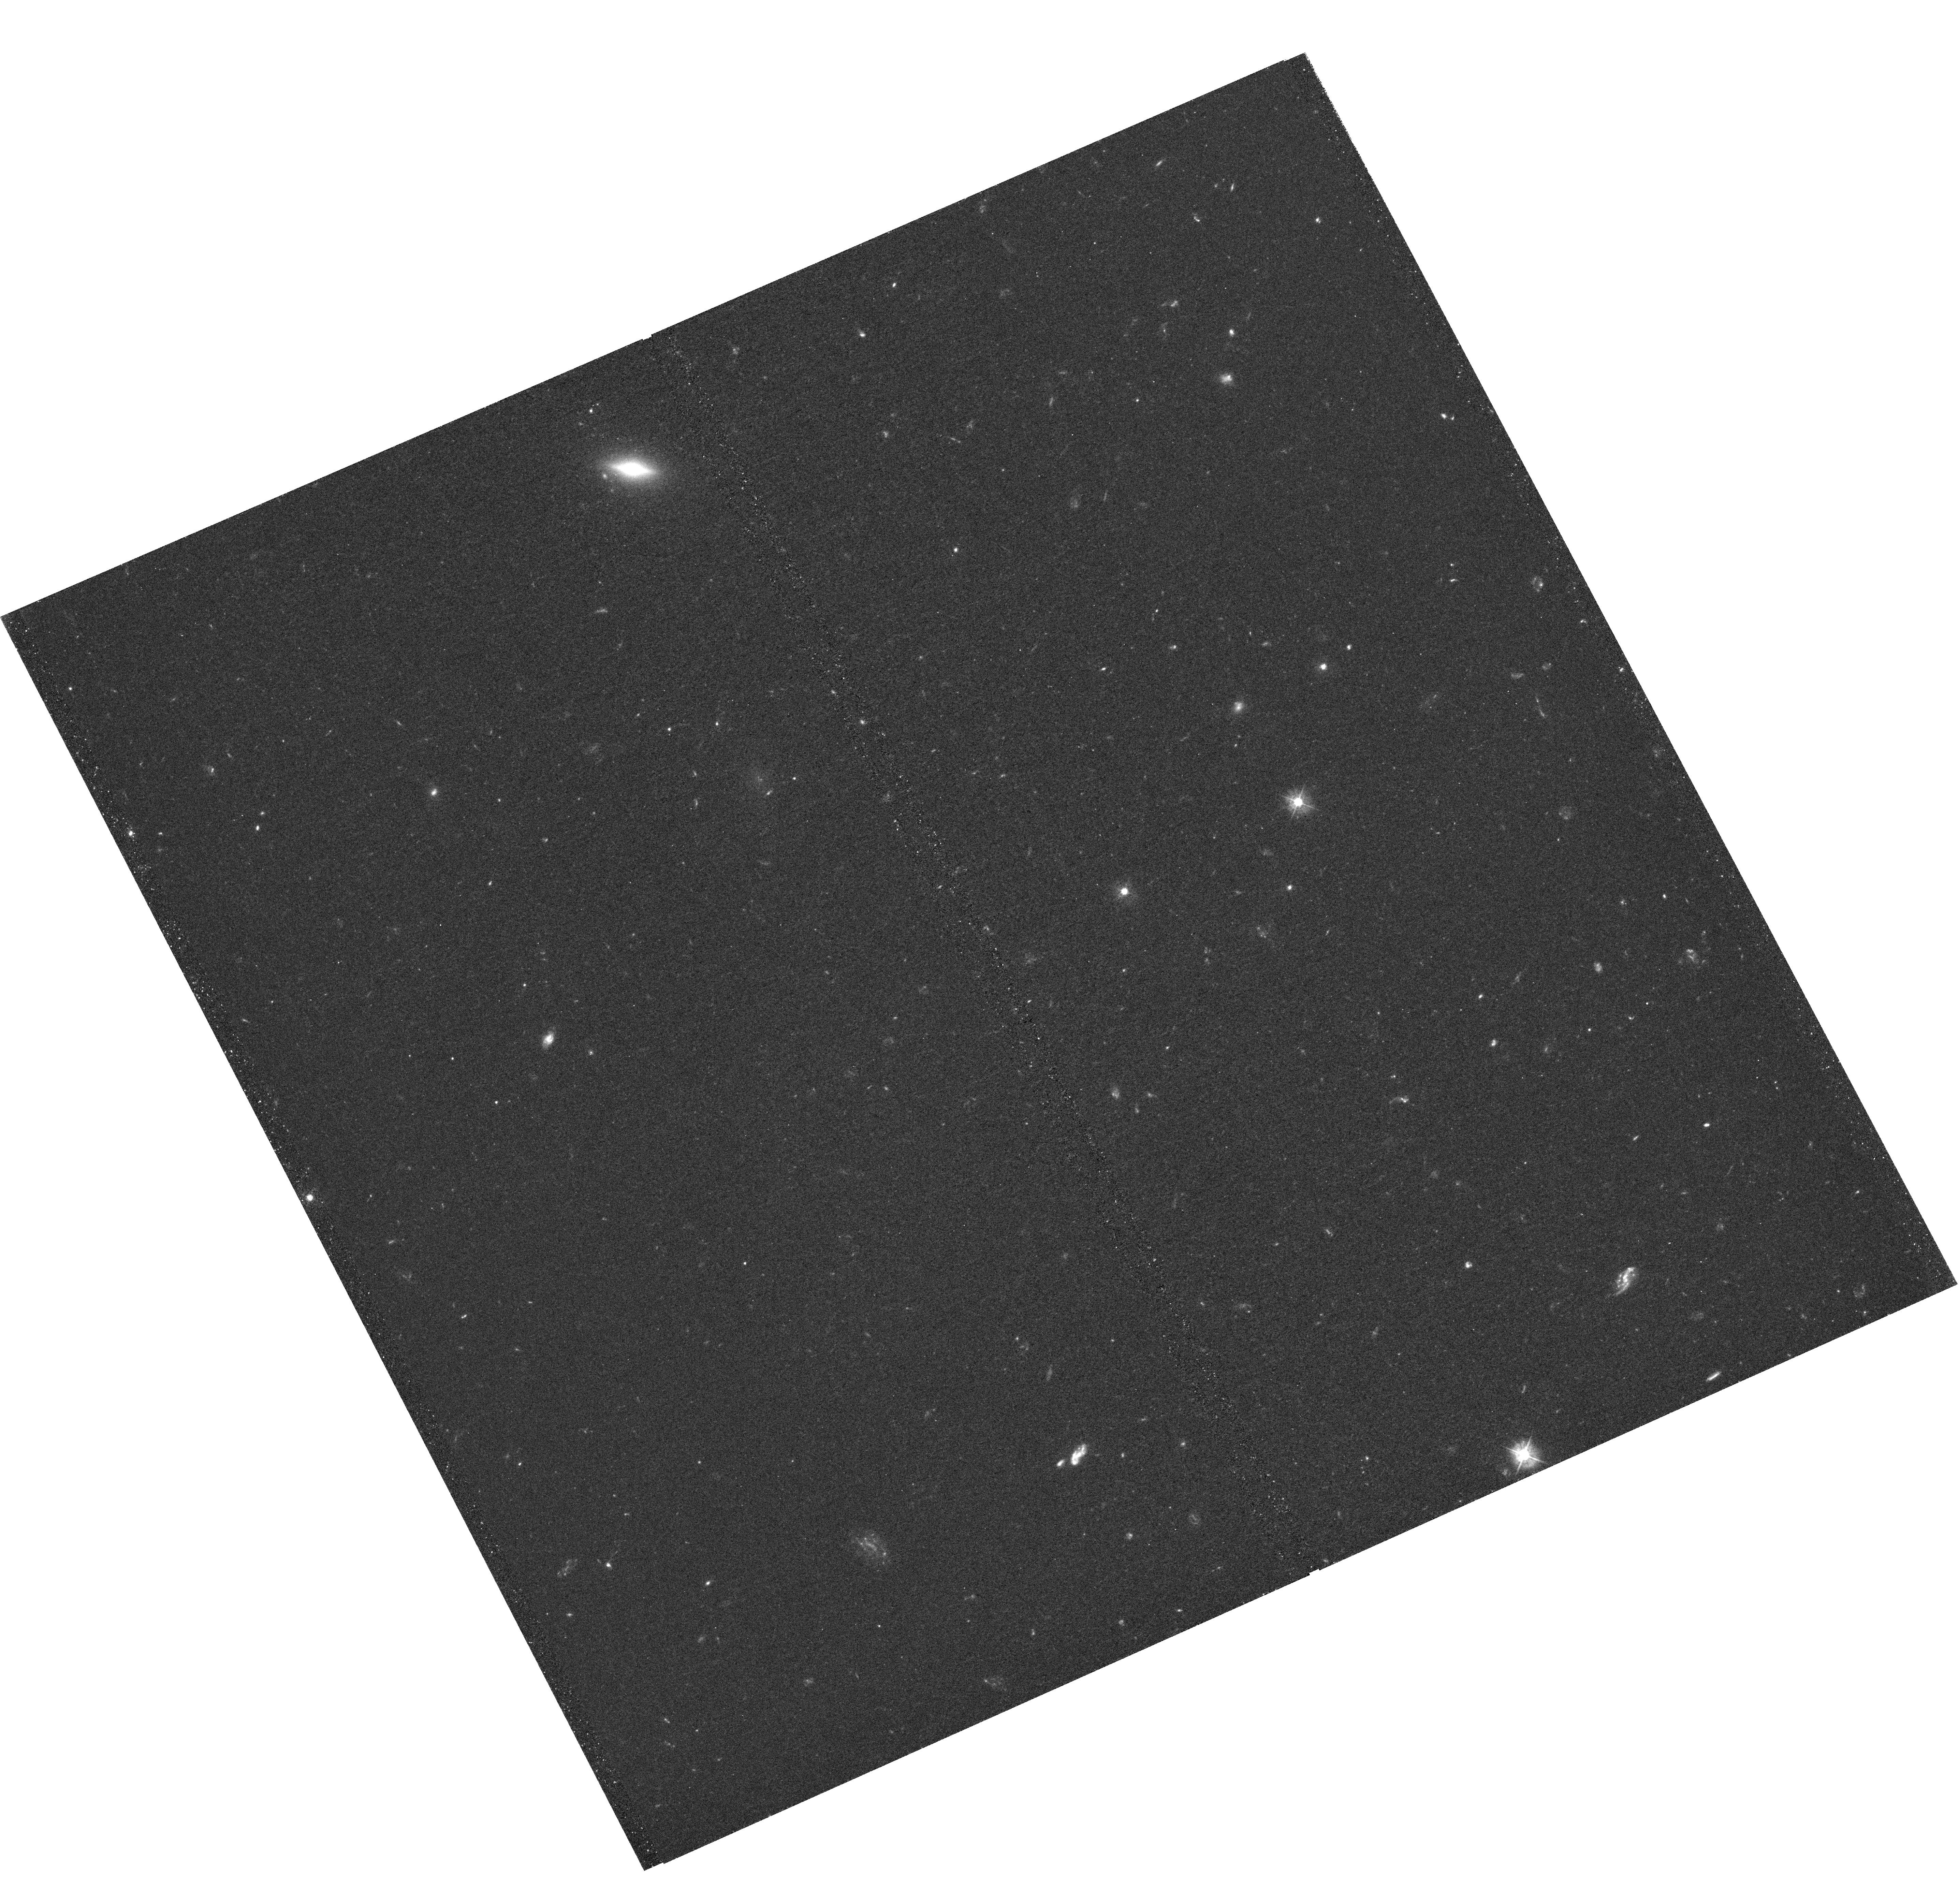
Target: EG1
Instrument: WFC3/UVIS
Filter: F390W
Exposure: 2.3 h
Observation ID: hst_14160_03_wfc3_uvis_f390w_icwa03

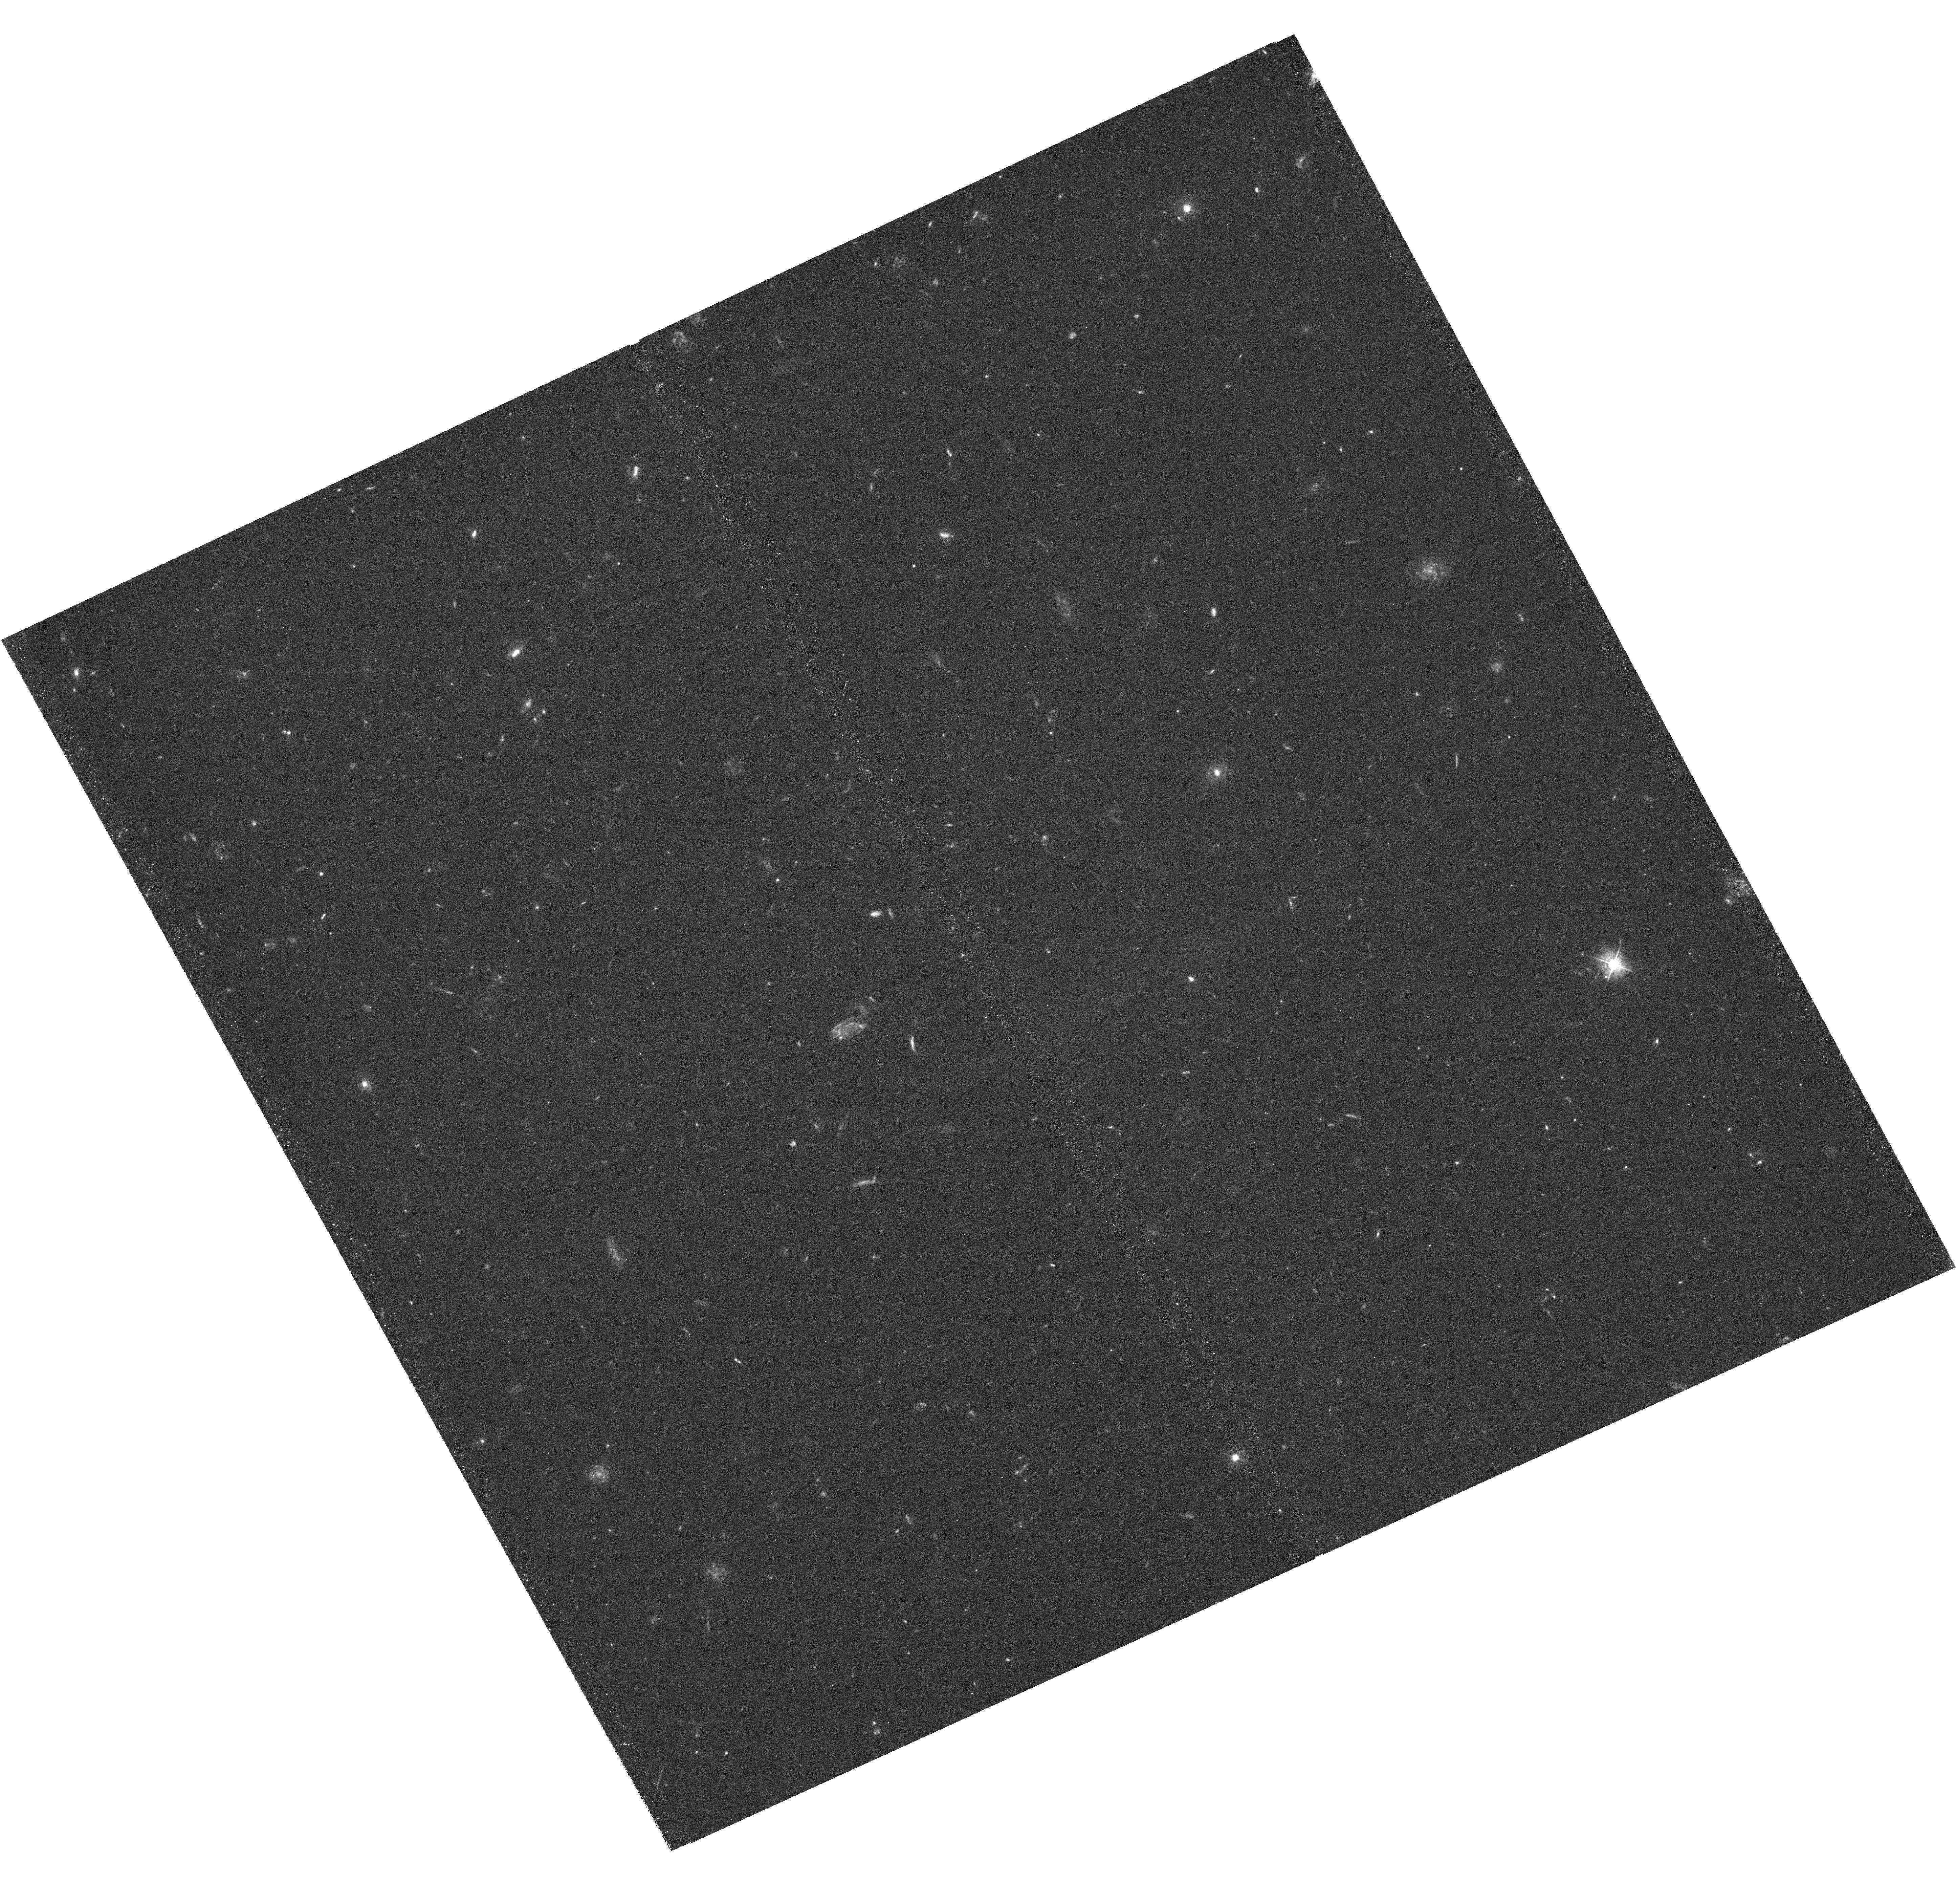
Target: EG2
Instrument: WFC3/UVIS
Filter: F390W
Exposure: 2.5 h
Observation ID: hst_14160_06_wfc3_uvis_f390w_icwa06

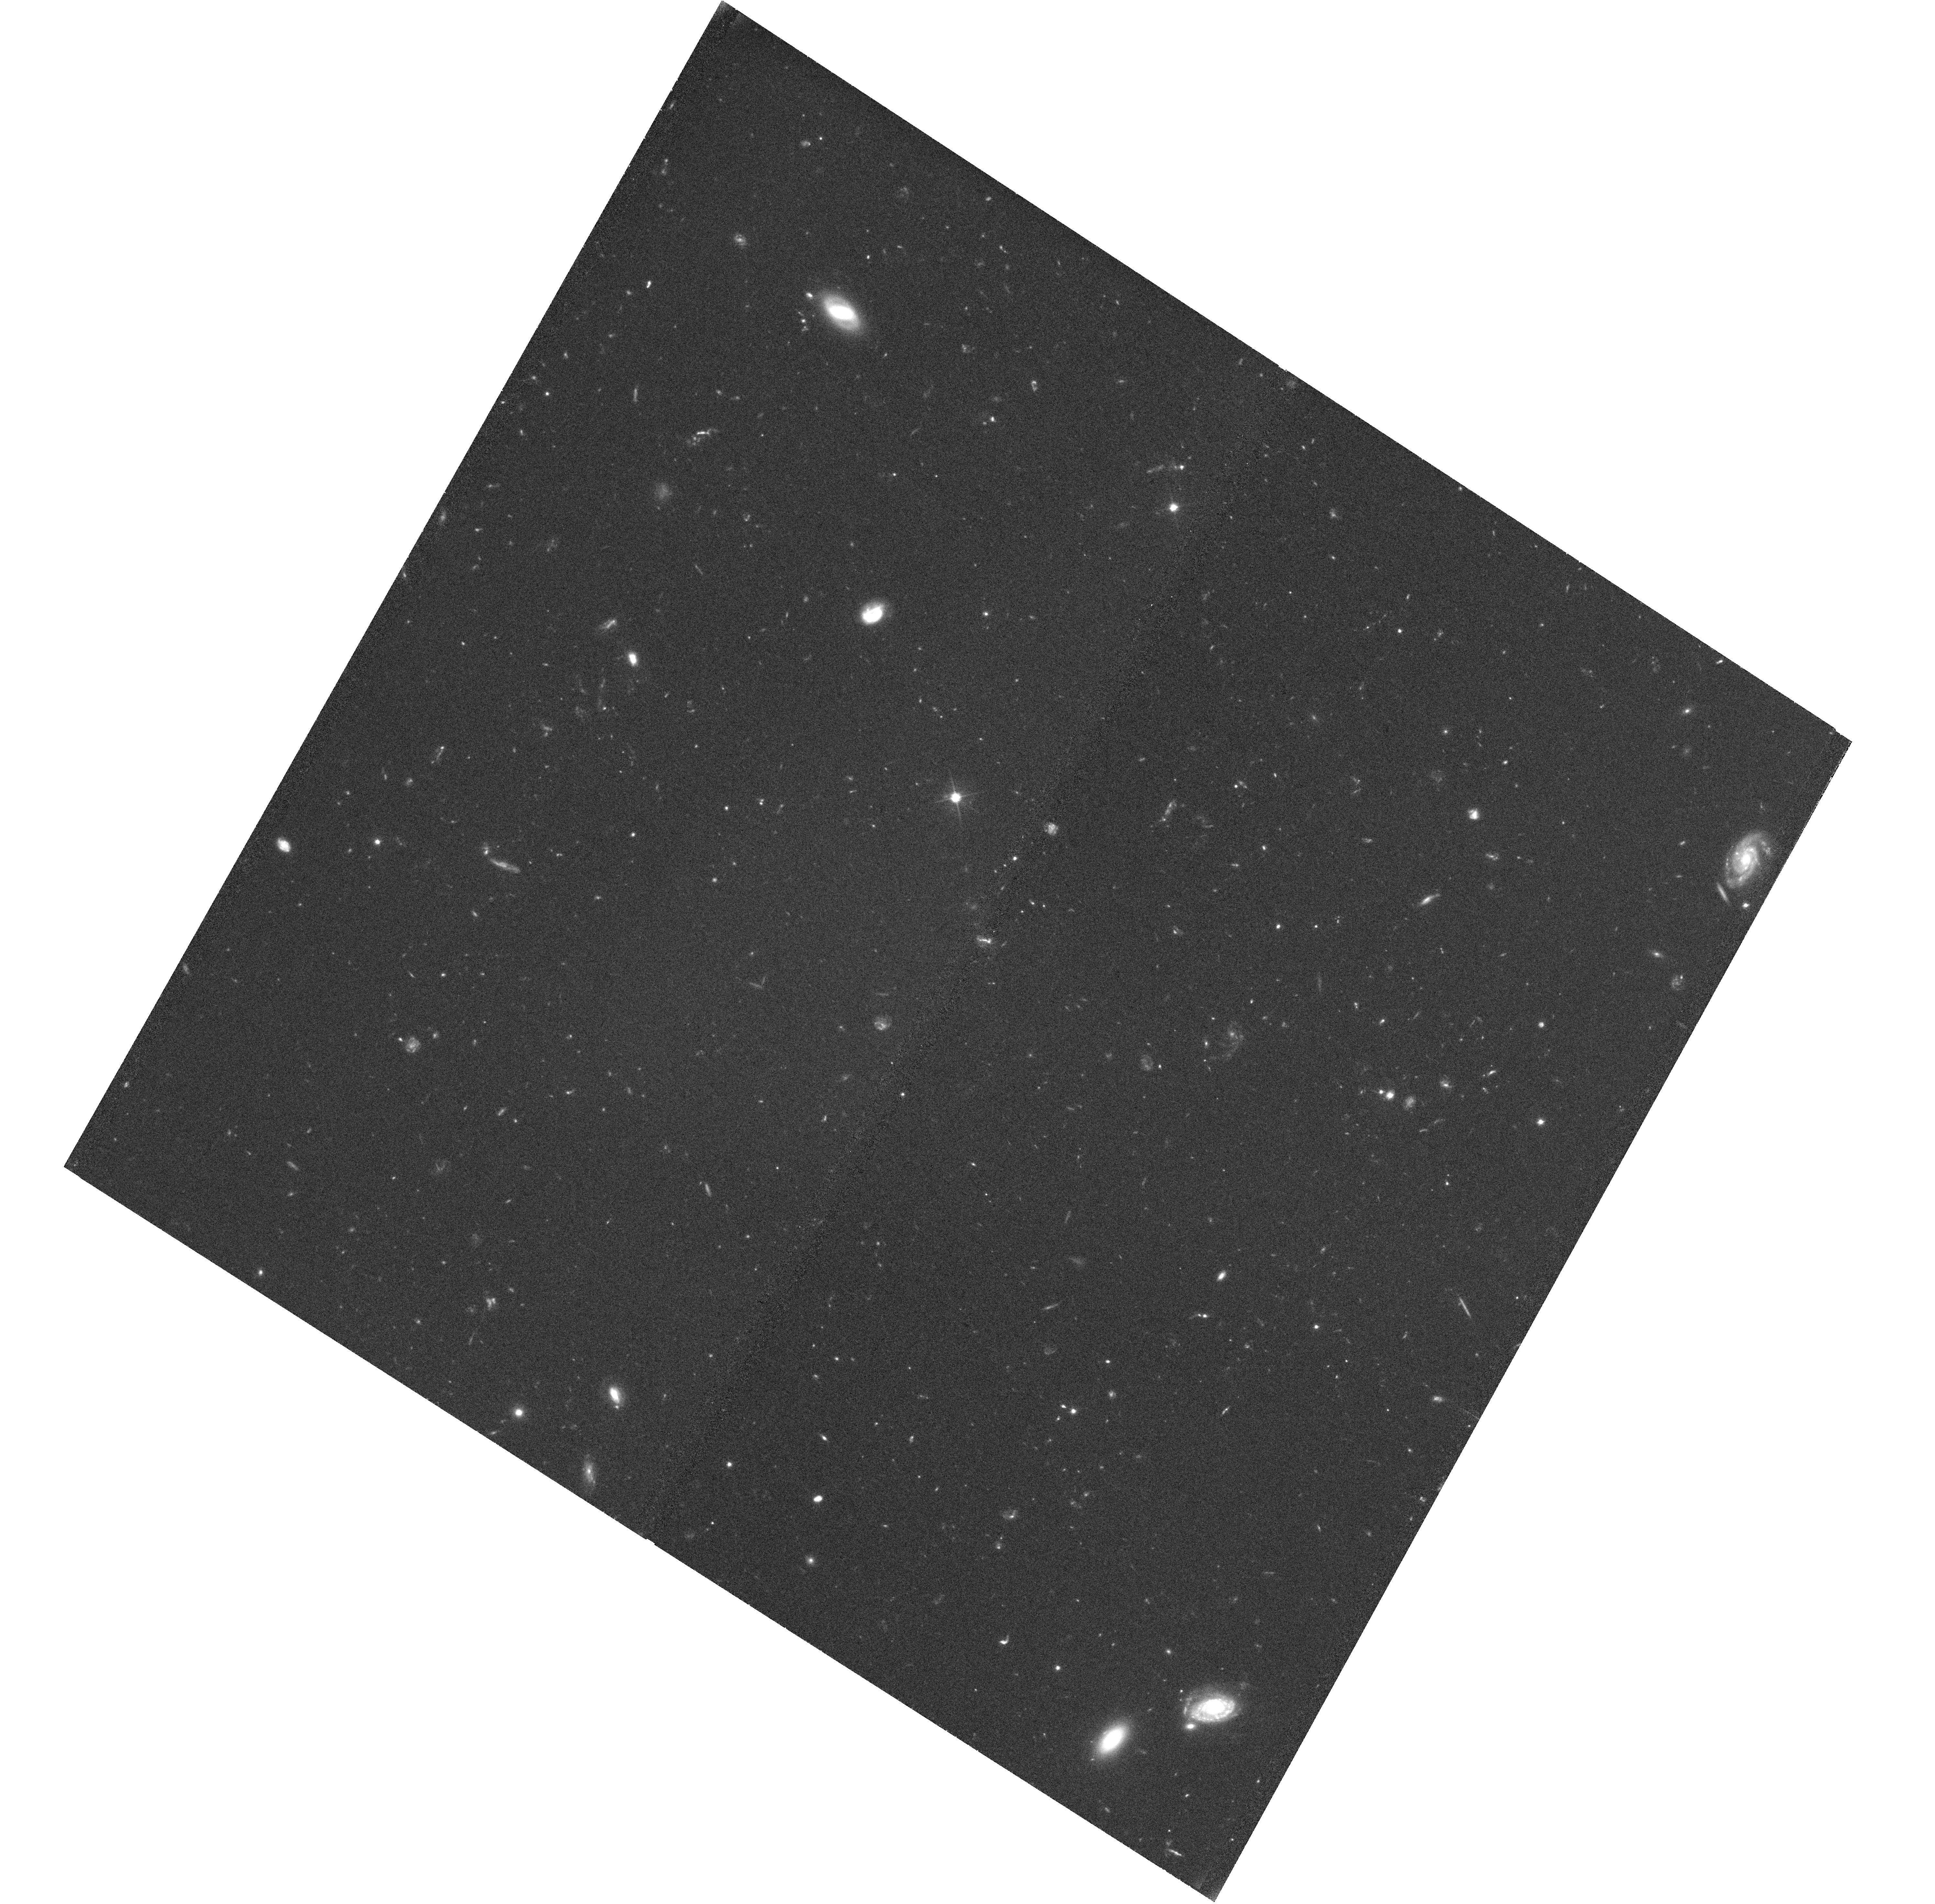
Target: EG3
Instrument: WFC3/UVIS
Filter: F606W
Exposure: 1.4 h
Observation ID: hst_14160_07_wfc3_uvis_f606w_icwa07

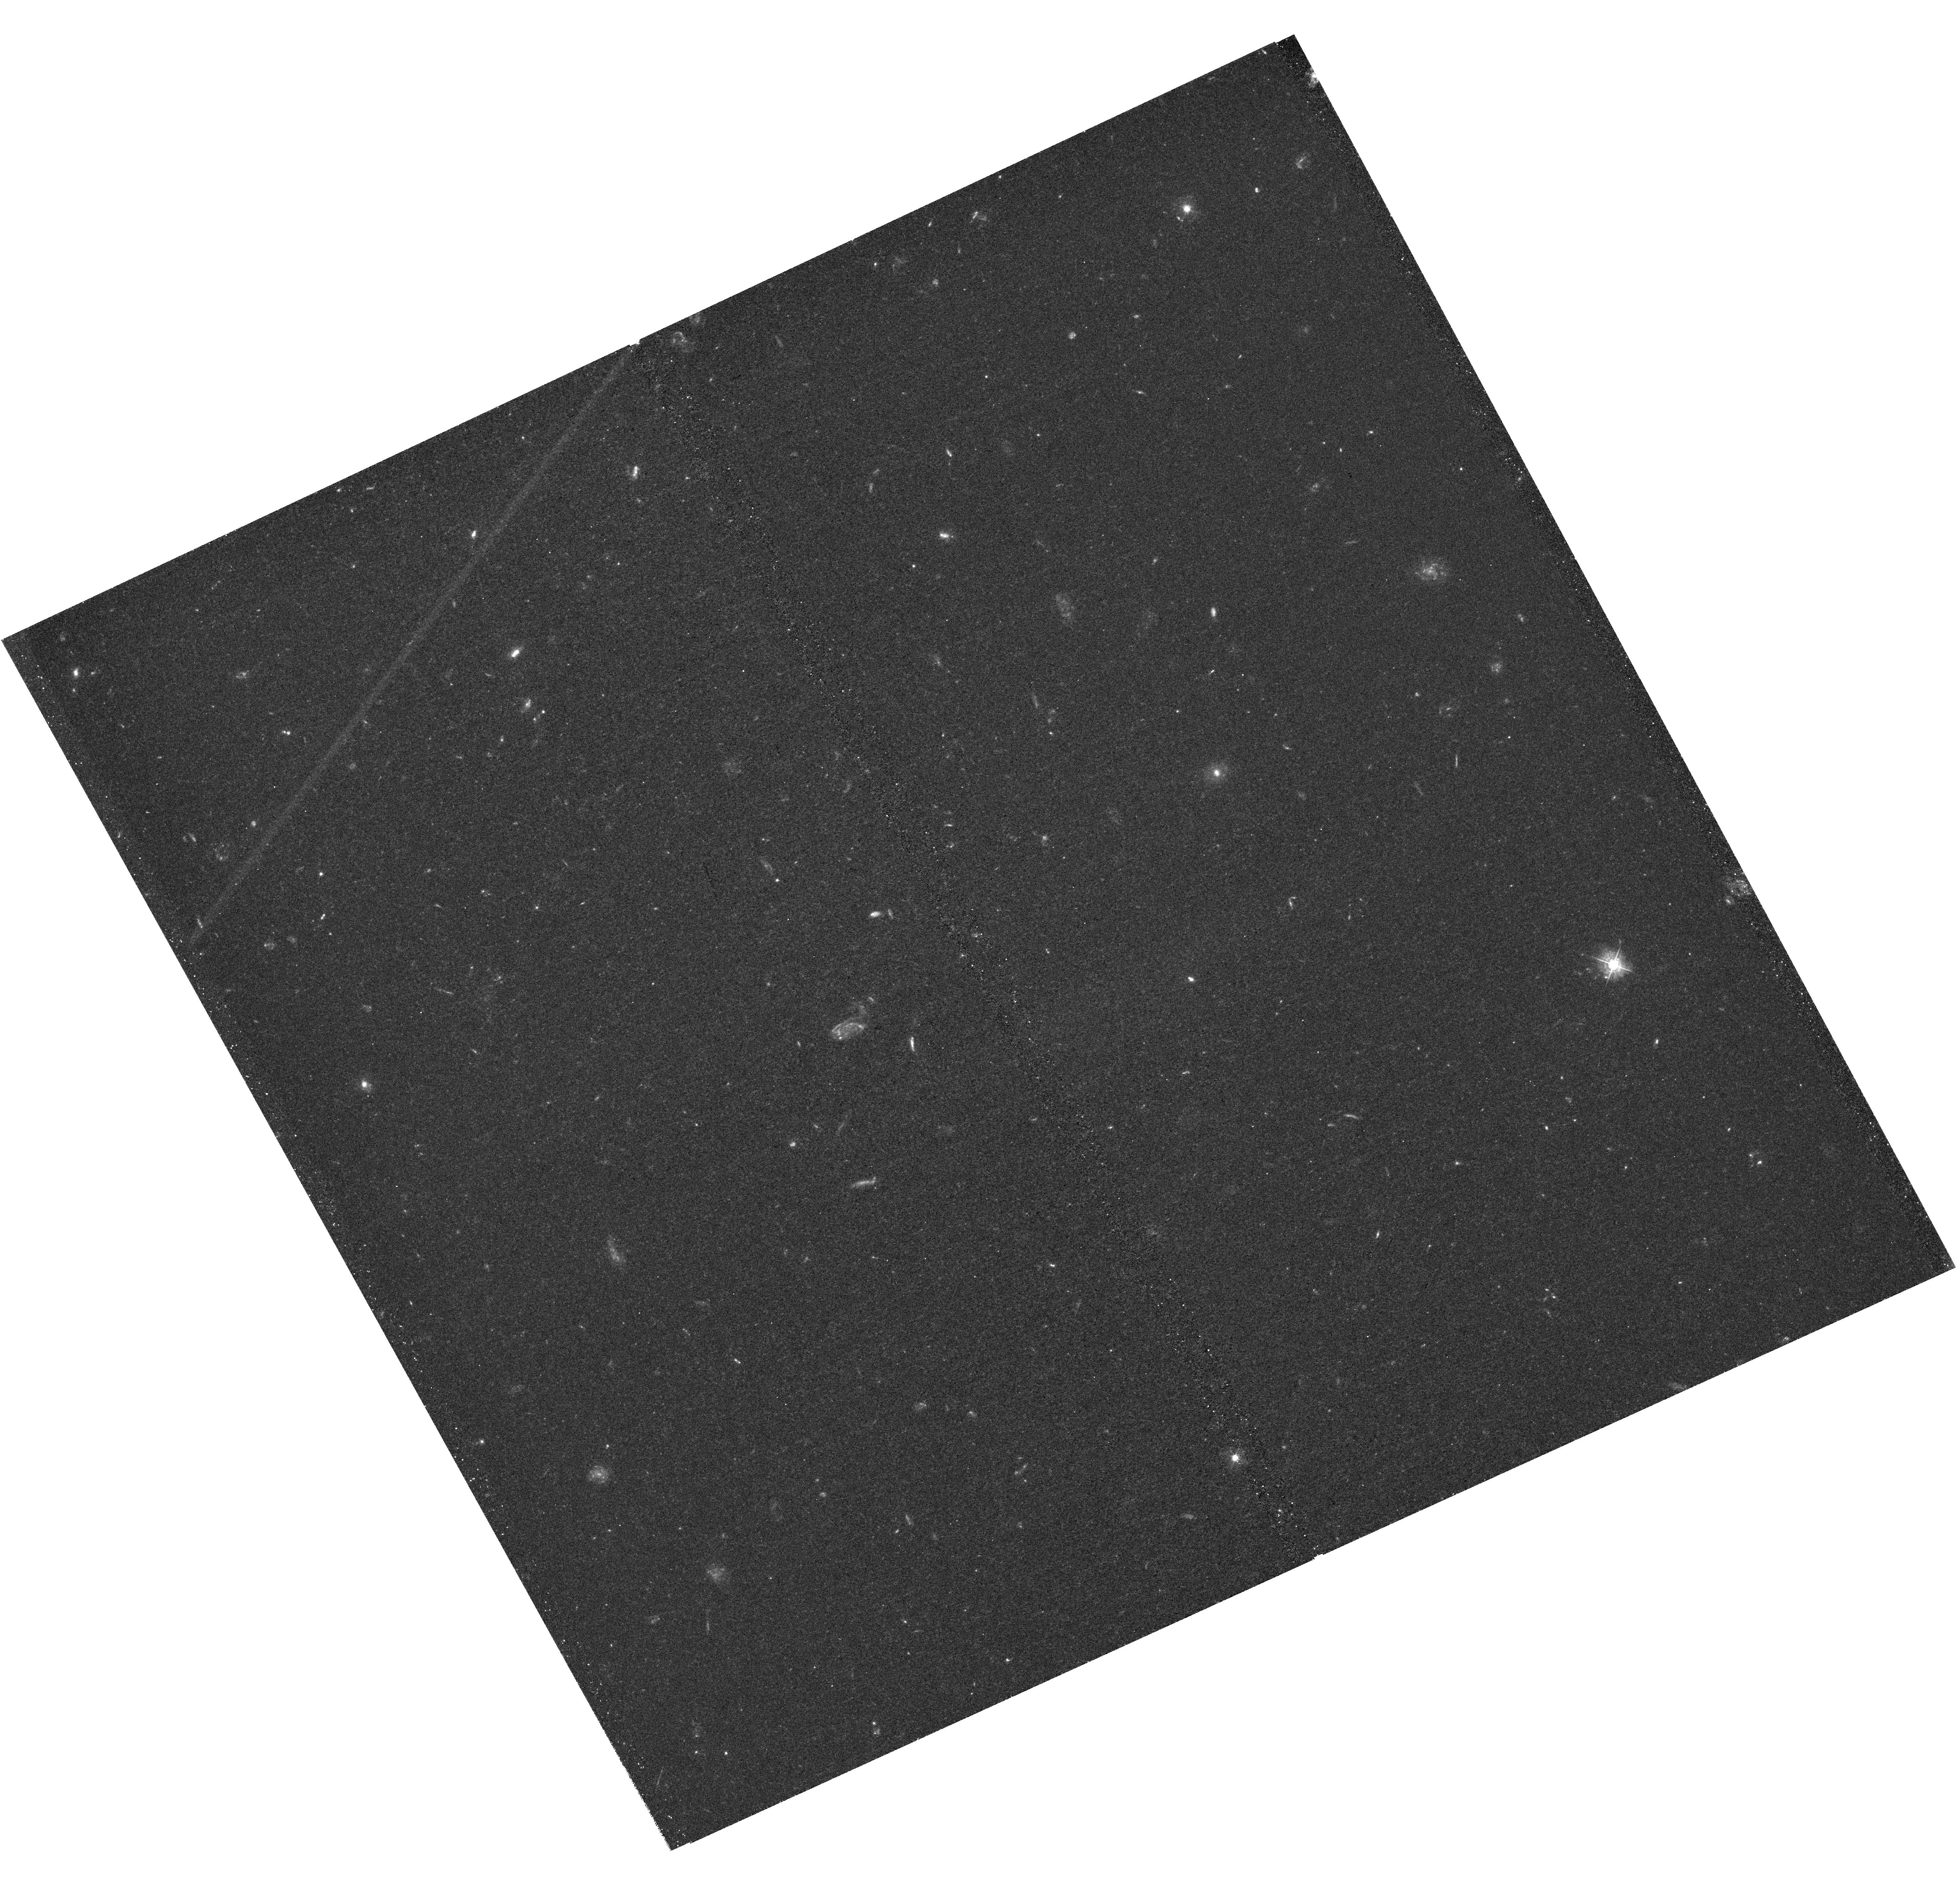
Target: EG2
Instrument: WFC3/UVIS
Filter: F390W
Exposure: 1.7 h
Observation ID: hst_14160_05_wfc3_uvis_f390w_icwa05

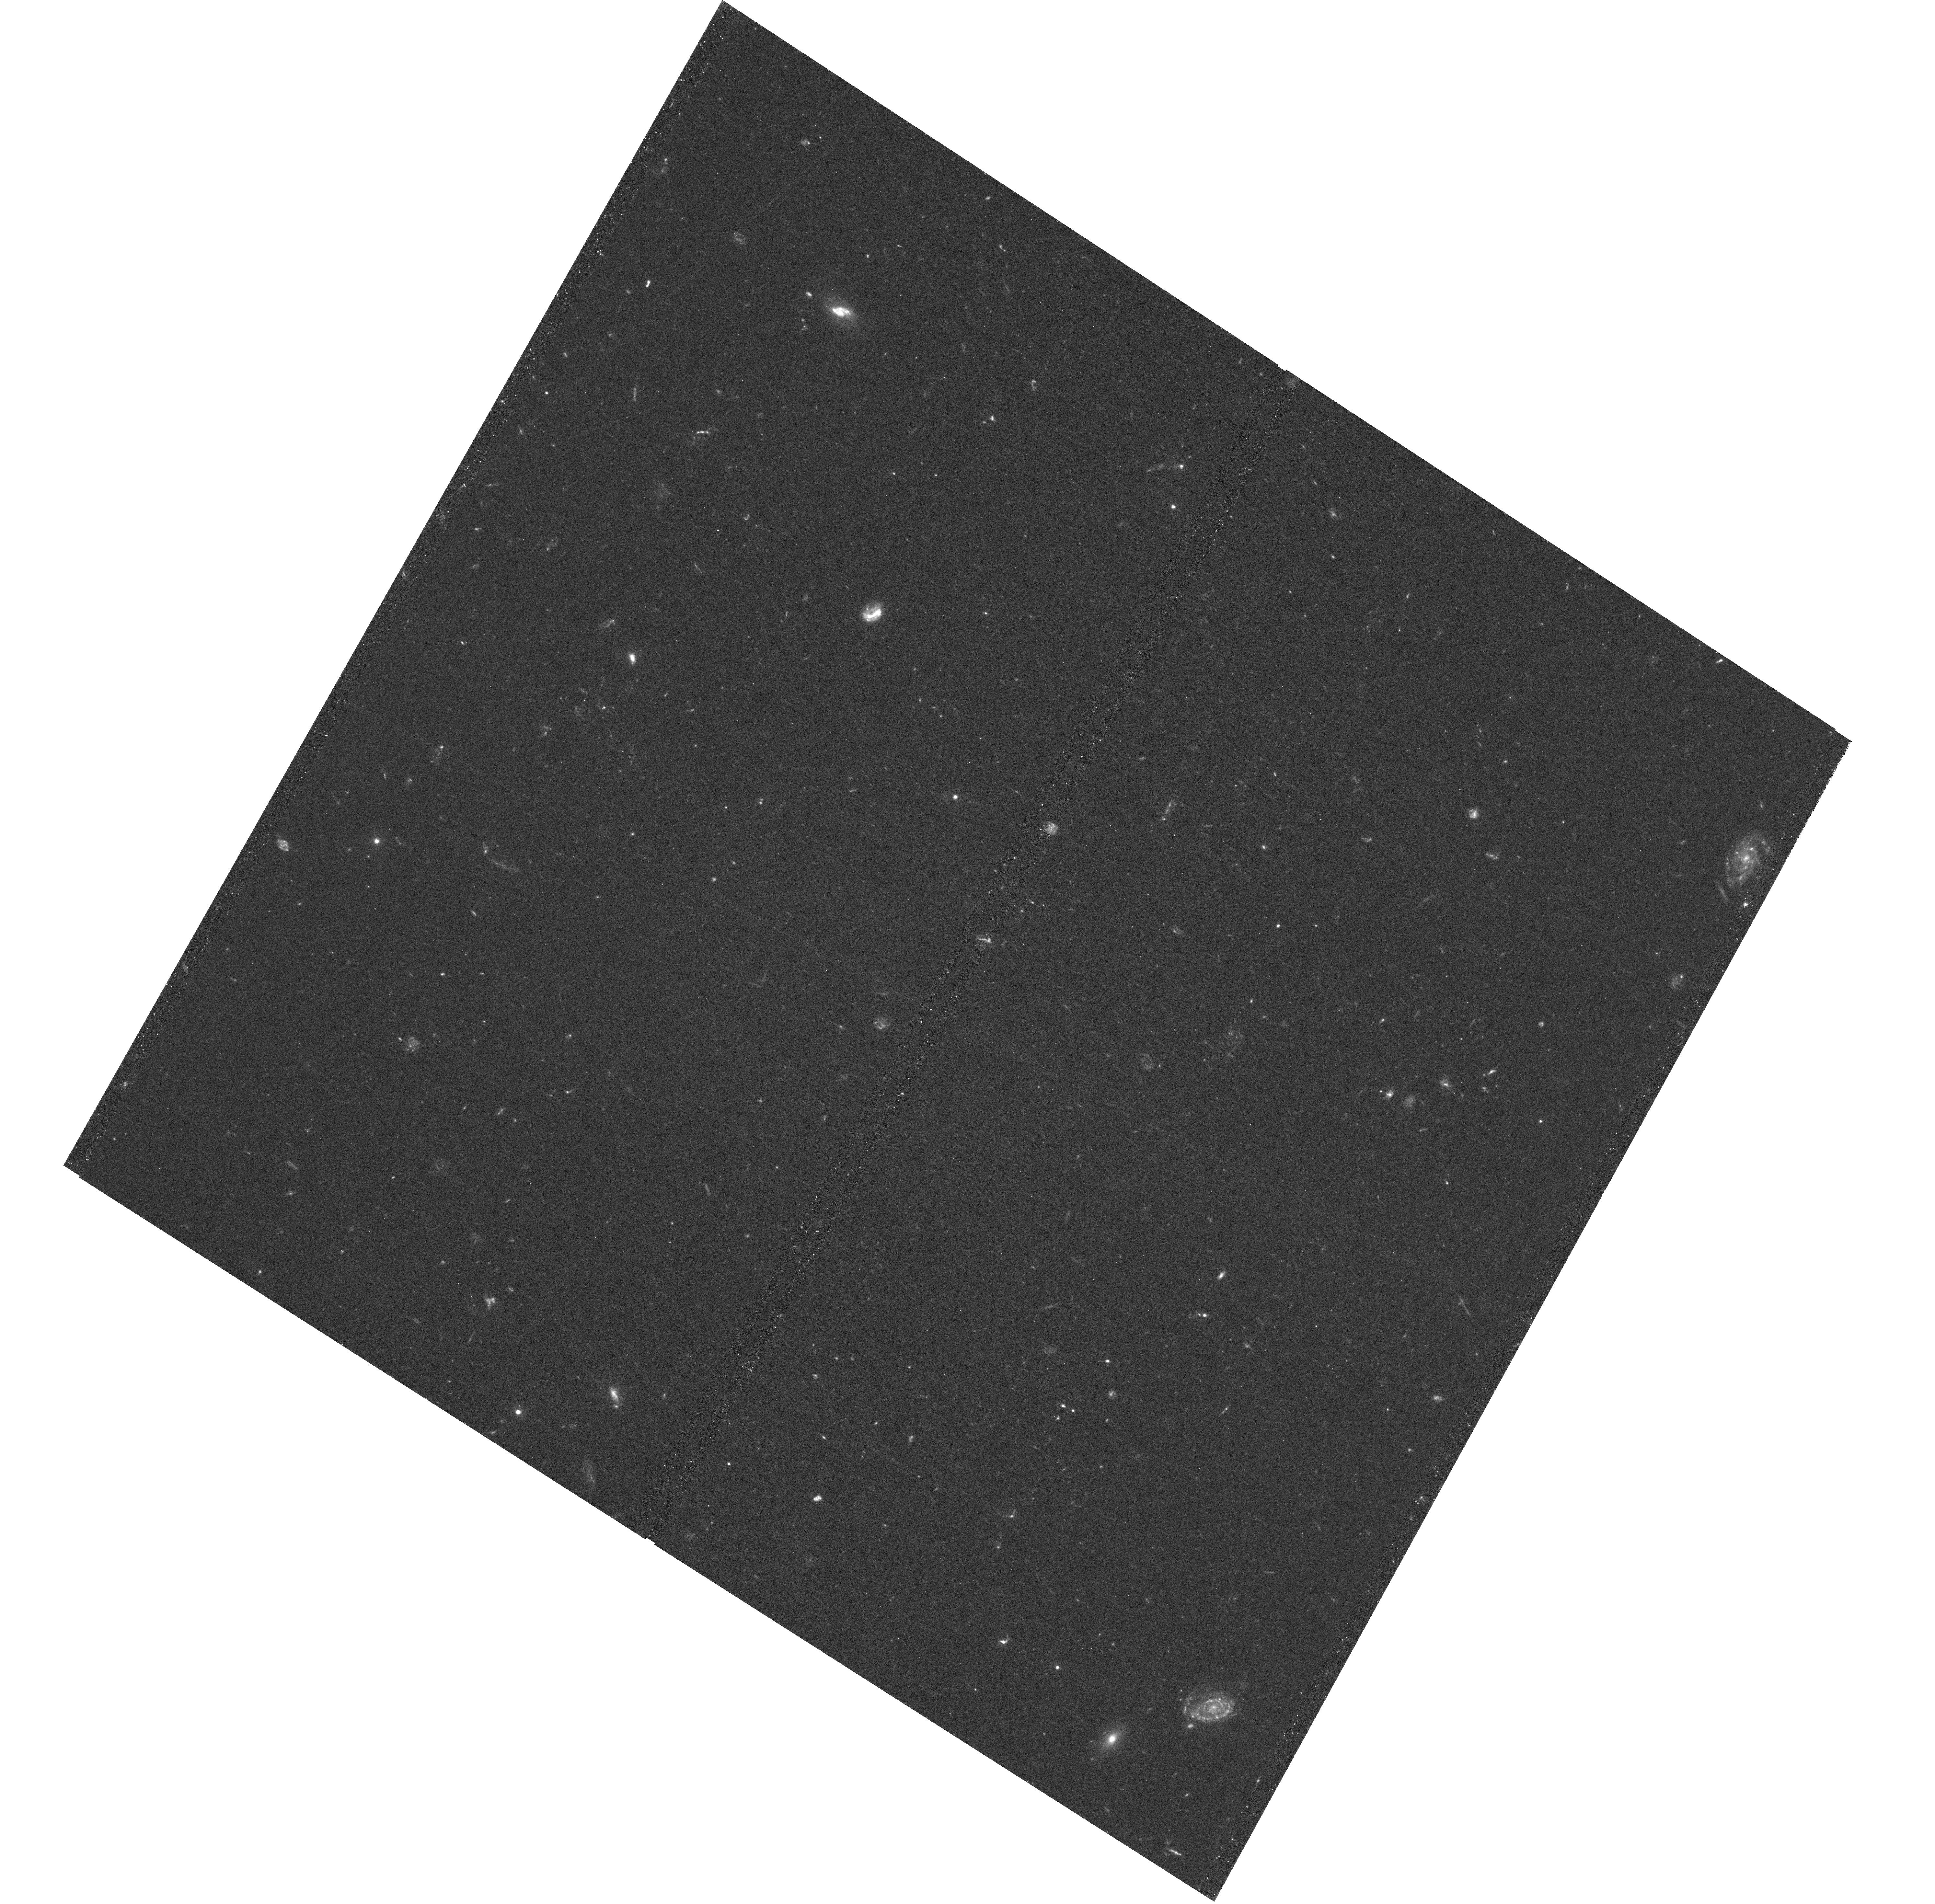
Target: EG3
Instrument: WFC3/UVIS
Filter: F390W
Exposure: 2.3 h
Observation ID: hst_14160_08_wfc3_uvis_f390w_icwa08

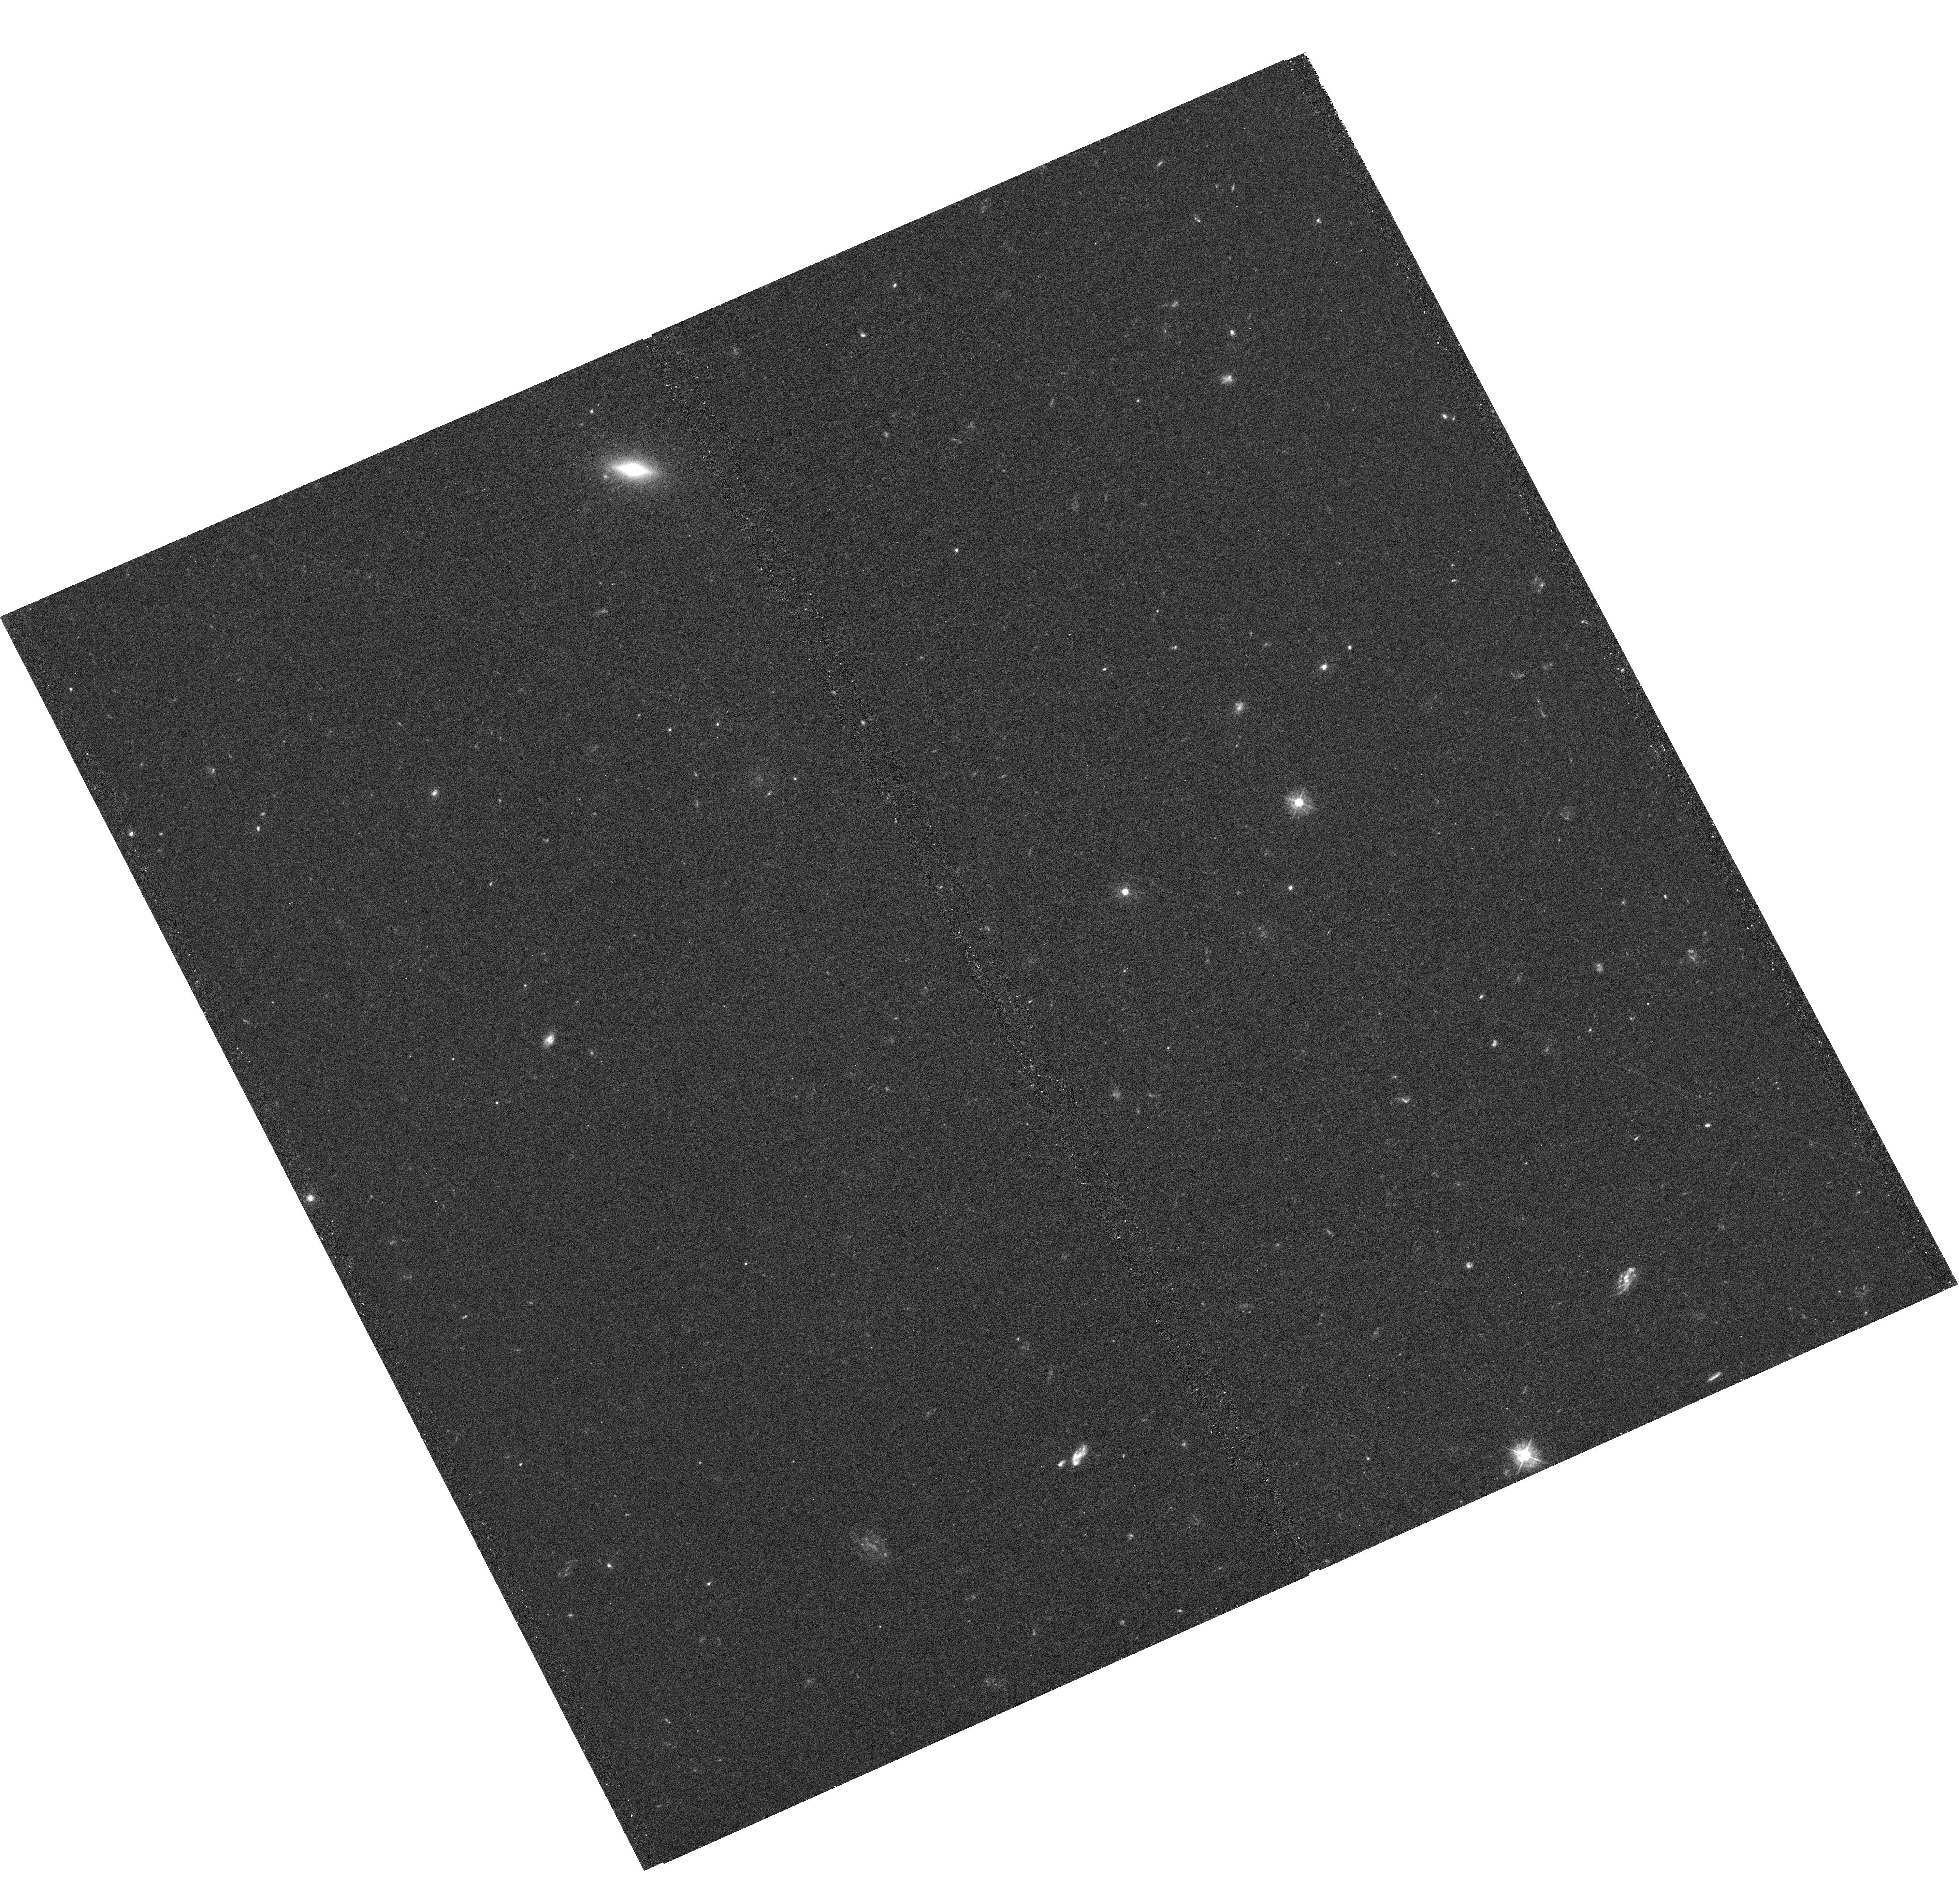
Target: EG1
Instrument: WFC3/UVIS
Filter: F390W
Exposure: 1.6 h
Observation ID: hst_14160_02_wfc3_uvis_f390w_icwa02

A 100 million-fold increase in the measured sizes of neutral gas reservoirs in the early Universe (PI: OMeara, John M.)

The damped Lyman alpha systems (DLAs, log (NHI) >= 20.3) seen in absorption toward distant quasars have been studied for over 40 years, yet two of their most fundamental properties, namely their size and their mass, have remained elusive. Sightlines to QSOs probe only a fraction of a parsec of the area of the DLAs. Although methods currently exist to measure DLA spatial extents, they trace only their star forming regions (direct imaging), only their rest frame optical extents (IFU searches), or offer only pencil beam piece-wise sampling (close background quasar pair spectra). In this proposal, we present a new technique to directly constrain the size of the neutral hydrogen gas absorption in the DLA via their detection in the spectra of background galaxies. We have a pilot sample of 3 DLAs seen in the spectra of z~3 galaxies, and require HST+WFC3 images to obtain the spatial extent of these galaxies. Doing so will increase our knowledge of the spatial extent of DLA gas by a factor of at least 10^8 over present measures.